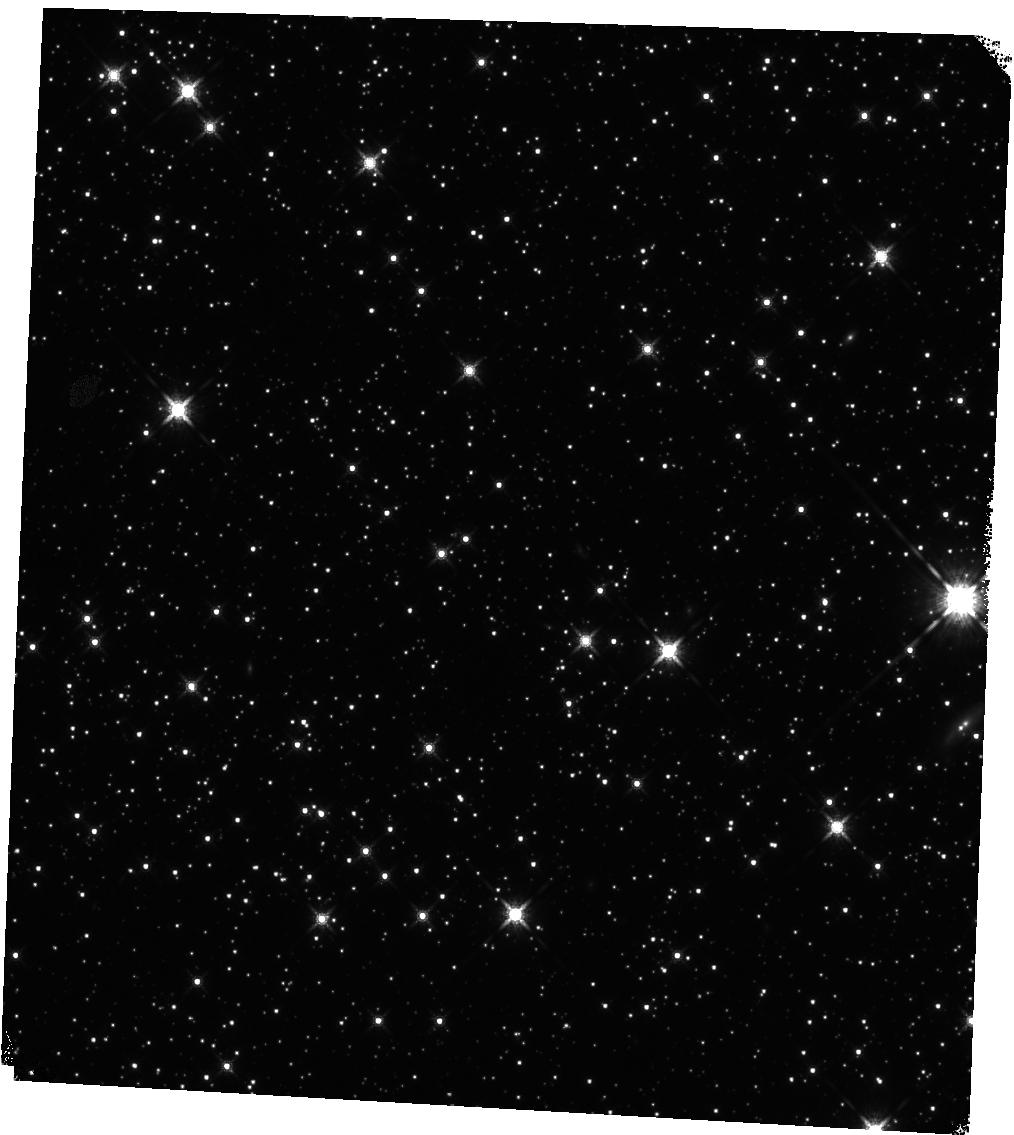
Target: GRB221009A
Instrument: WFC3/IR
Filter: F160W
Exposure: 12 min
Observation ID: hst_17264_07_wfc3_ir_f160w_if2n07

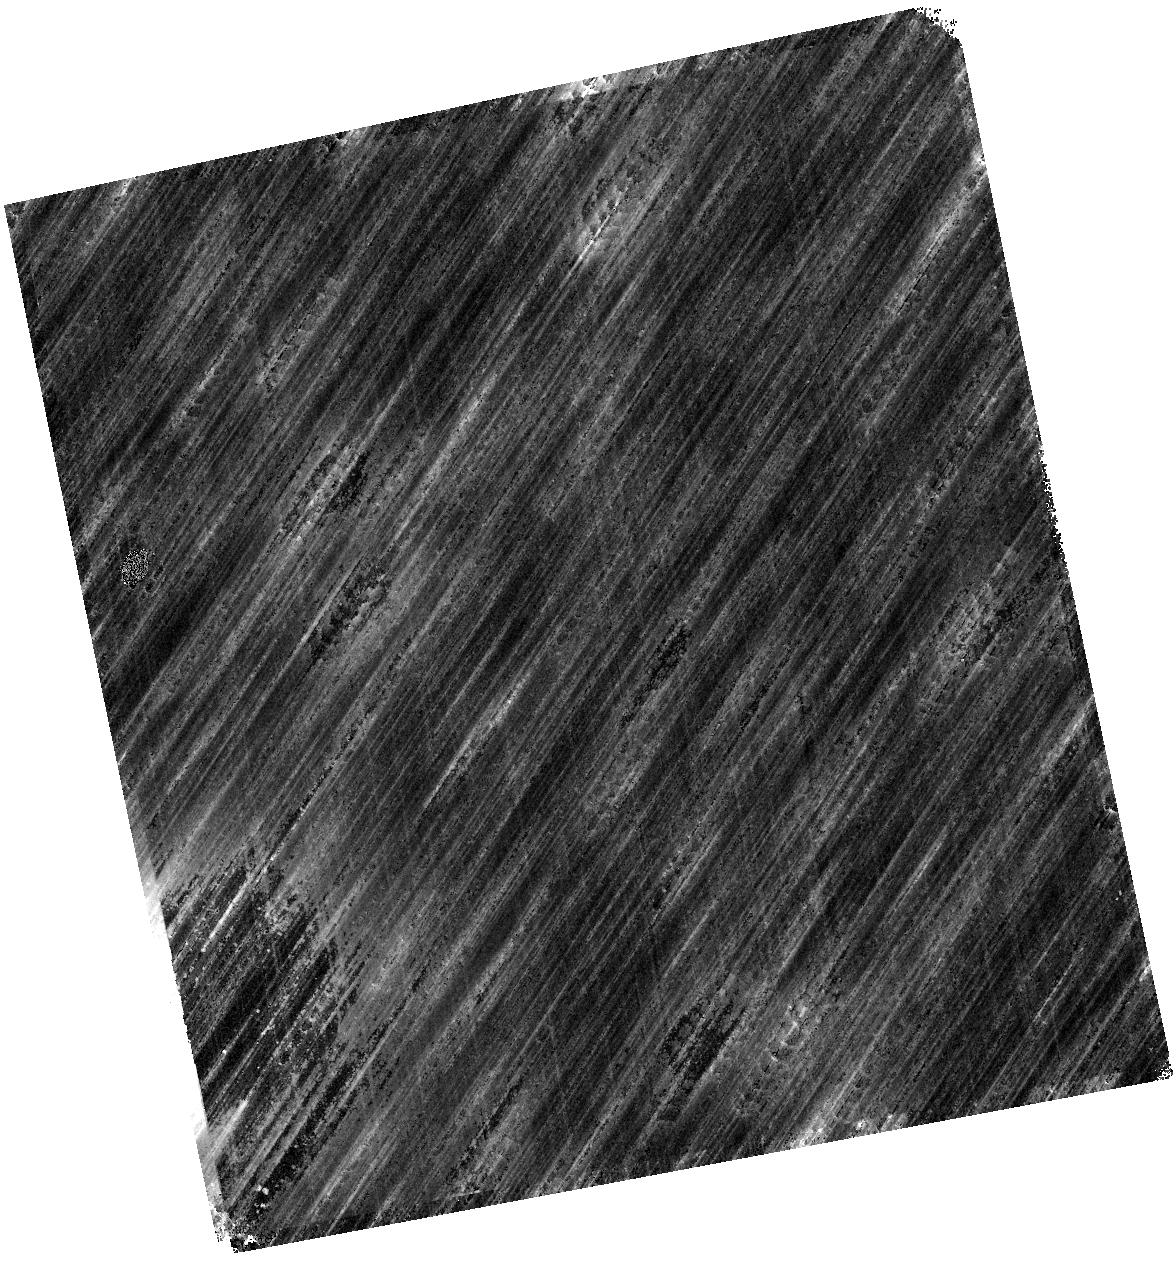
Target: GRB221009A
Instrument: WFC3/IR
Filter: F125W
Exposure: 13 min
Observation ID: hst_17264_04_wfc3_ir_f125w_if2n04

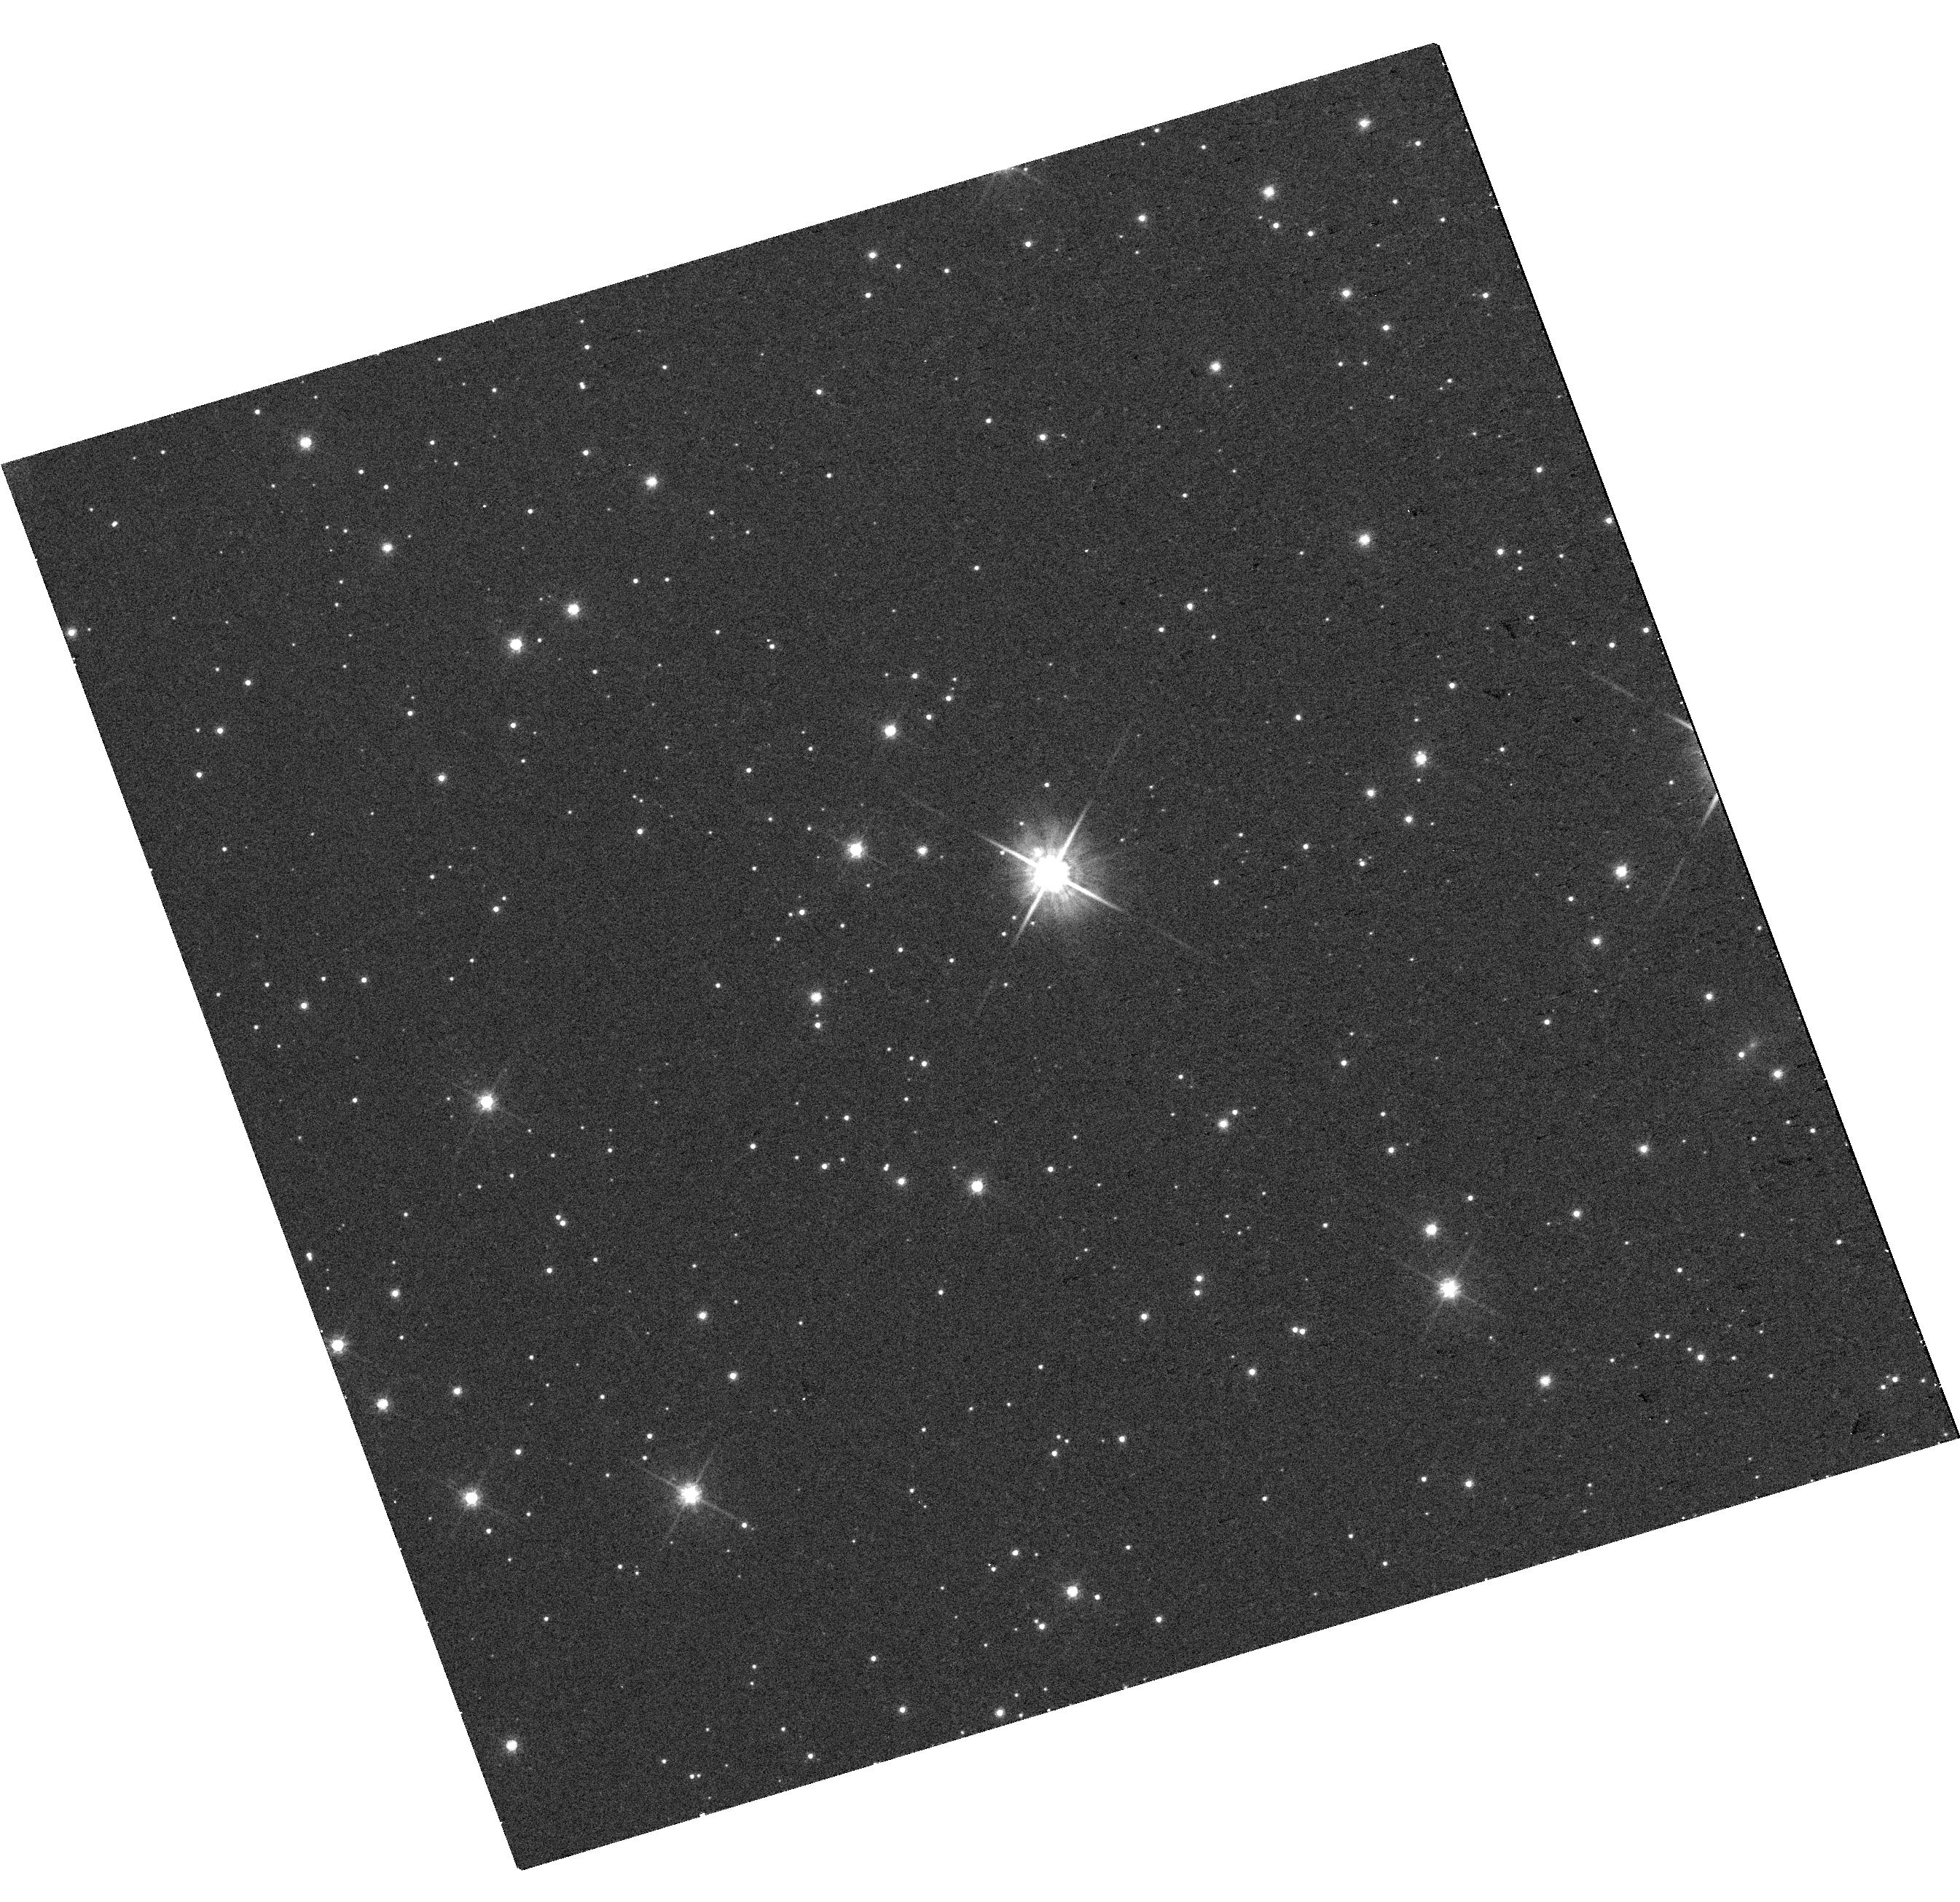
Target: GRB221009A
Instrument: WFC3/UVIS
Filter: F625W
Exposure: 16 min
Observation ID: hst_17264_01_wfc3_uvis_f625w_if2n01

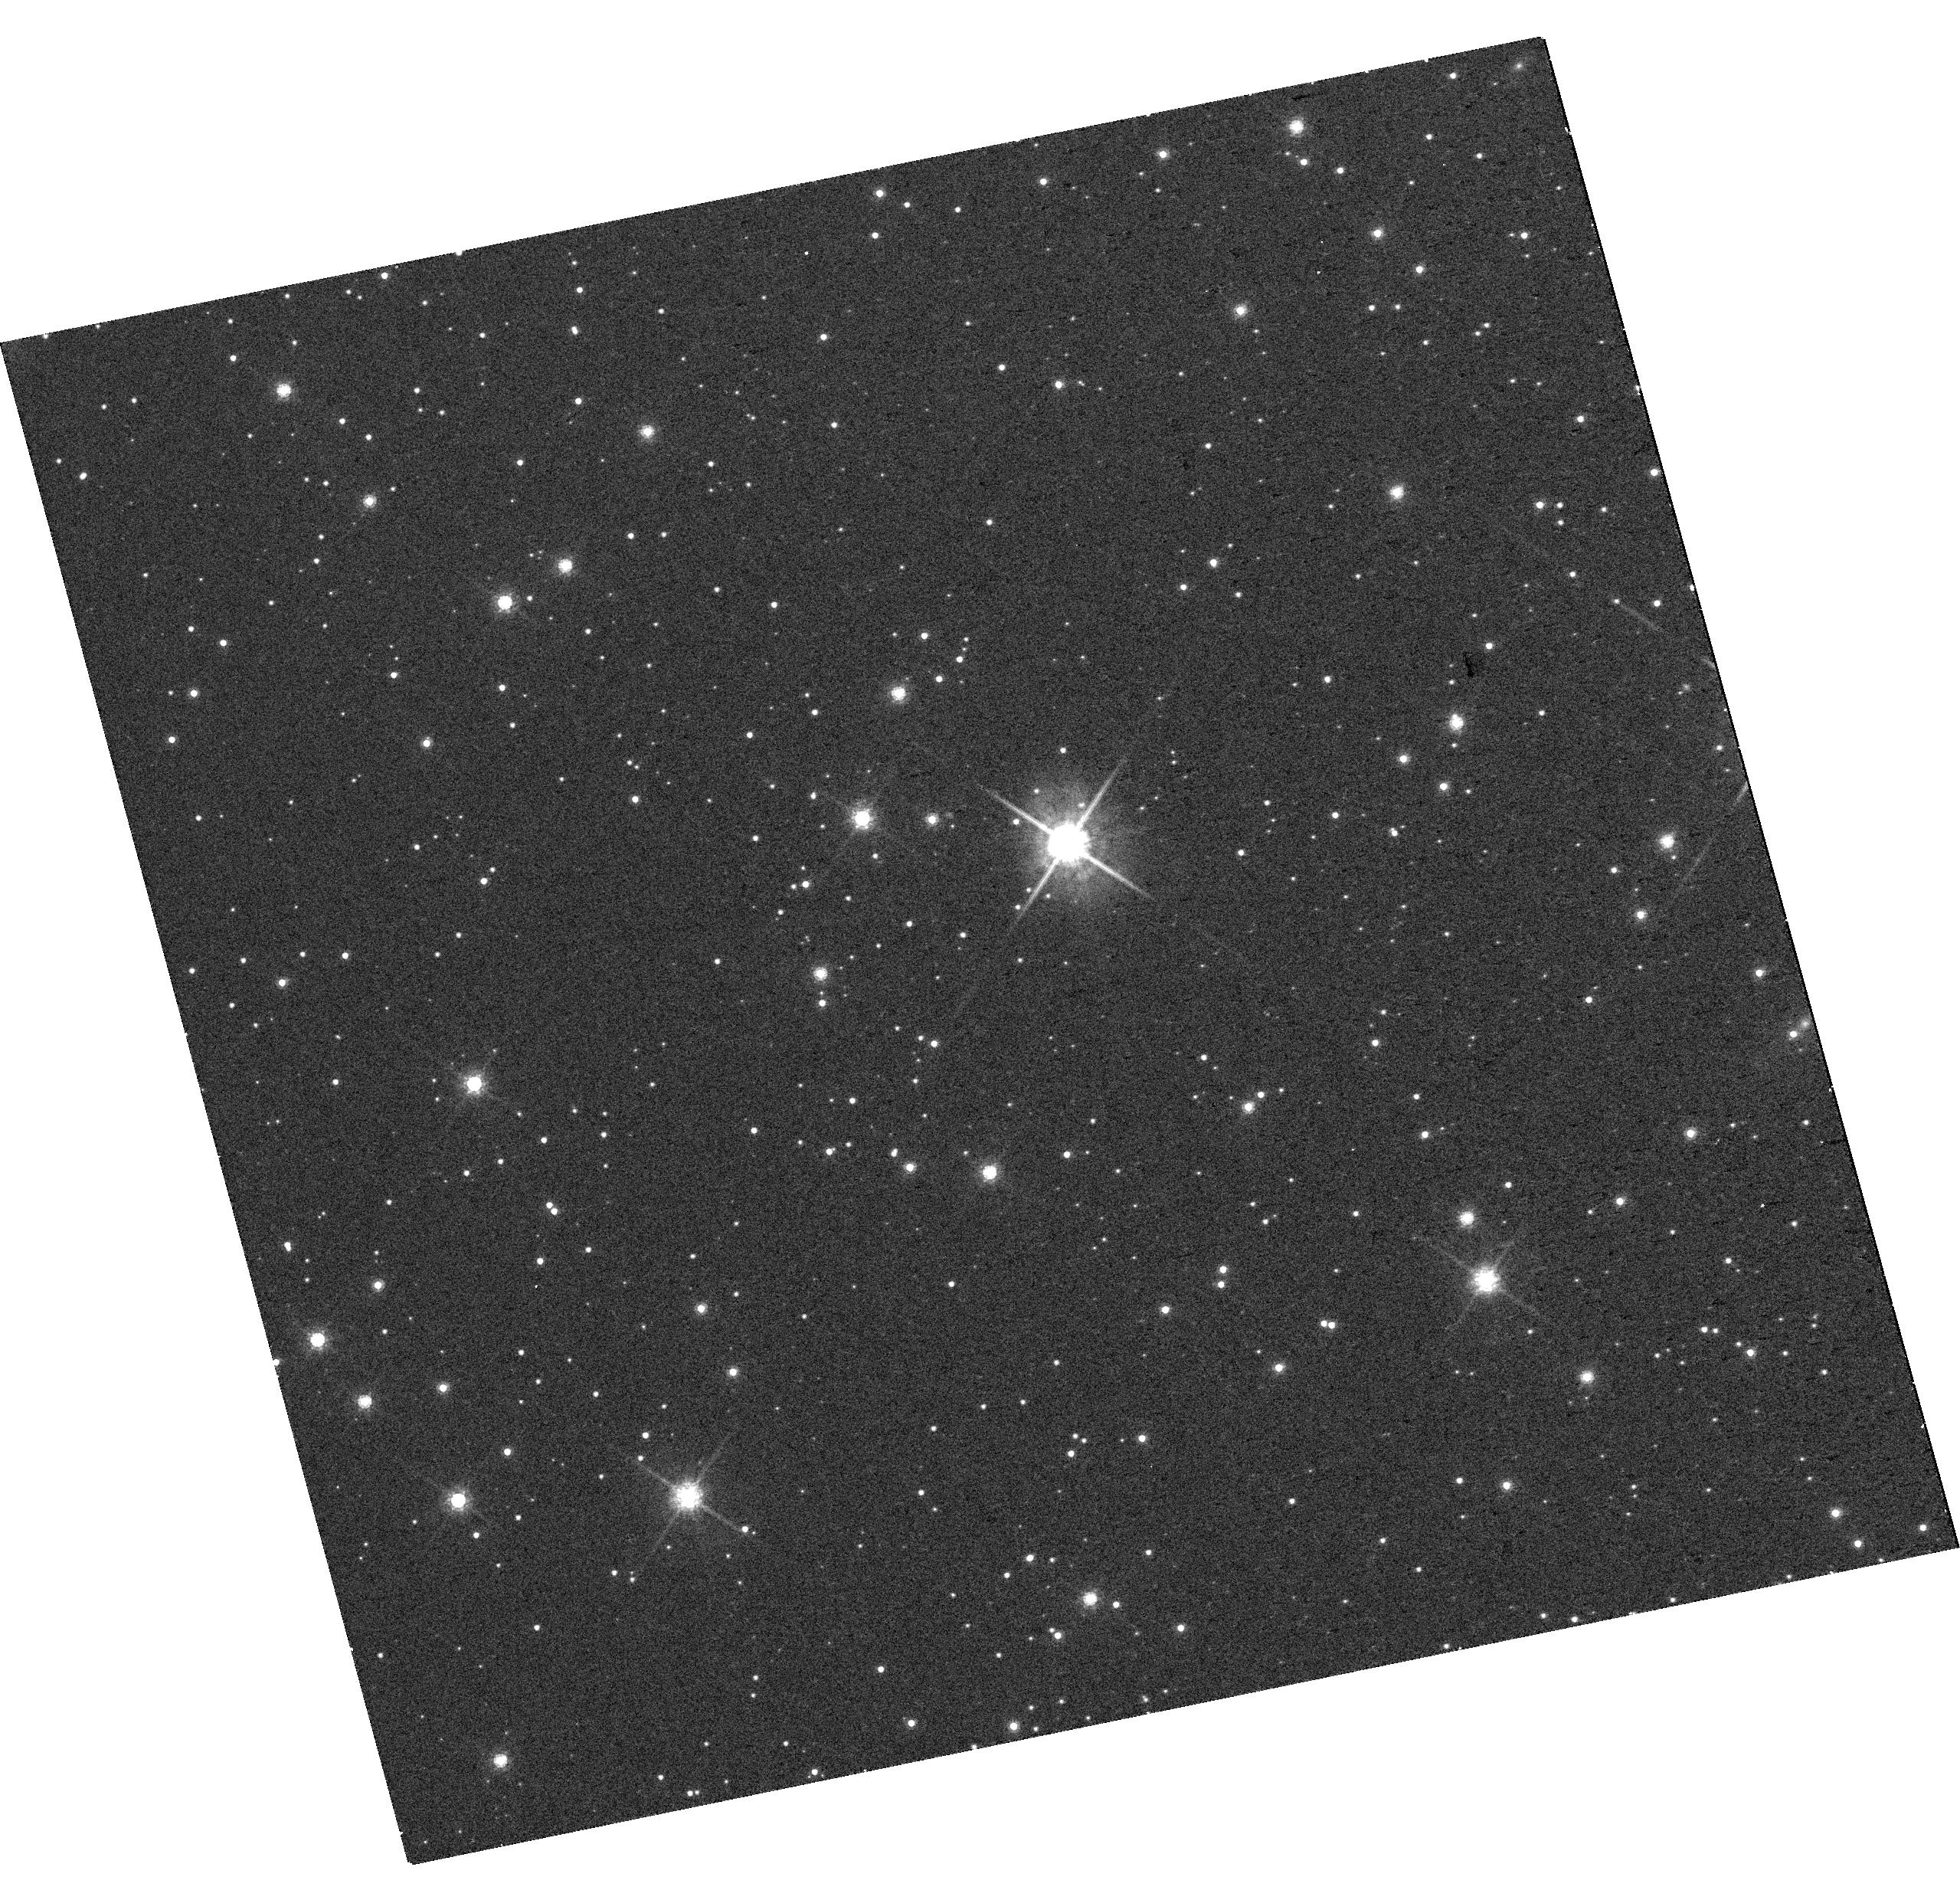
Target: GRB221009A
Instrument: WFC3/UVIS
Filter: F775W
Exposure: 12 min
Observation ID: hst_17264_03_wfc3_uvis_f775w_if2n03

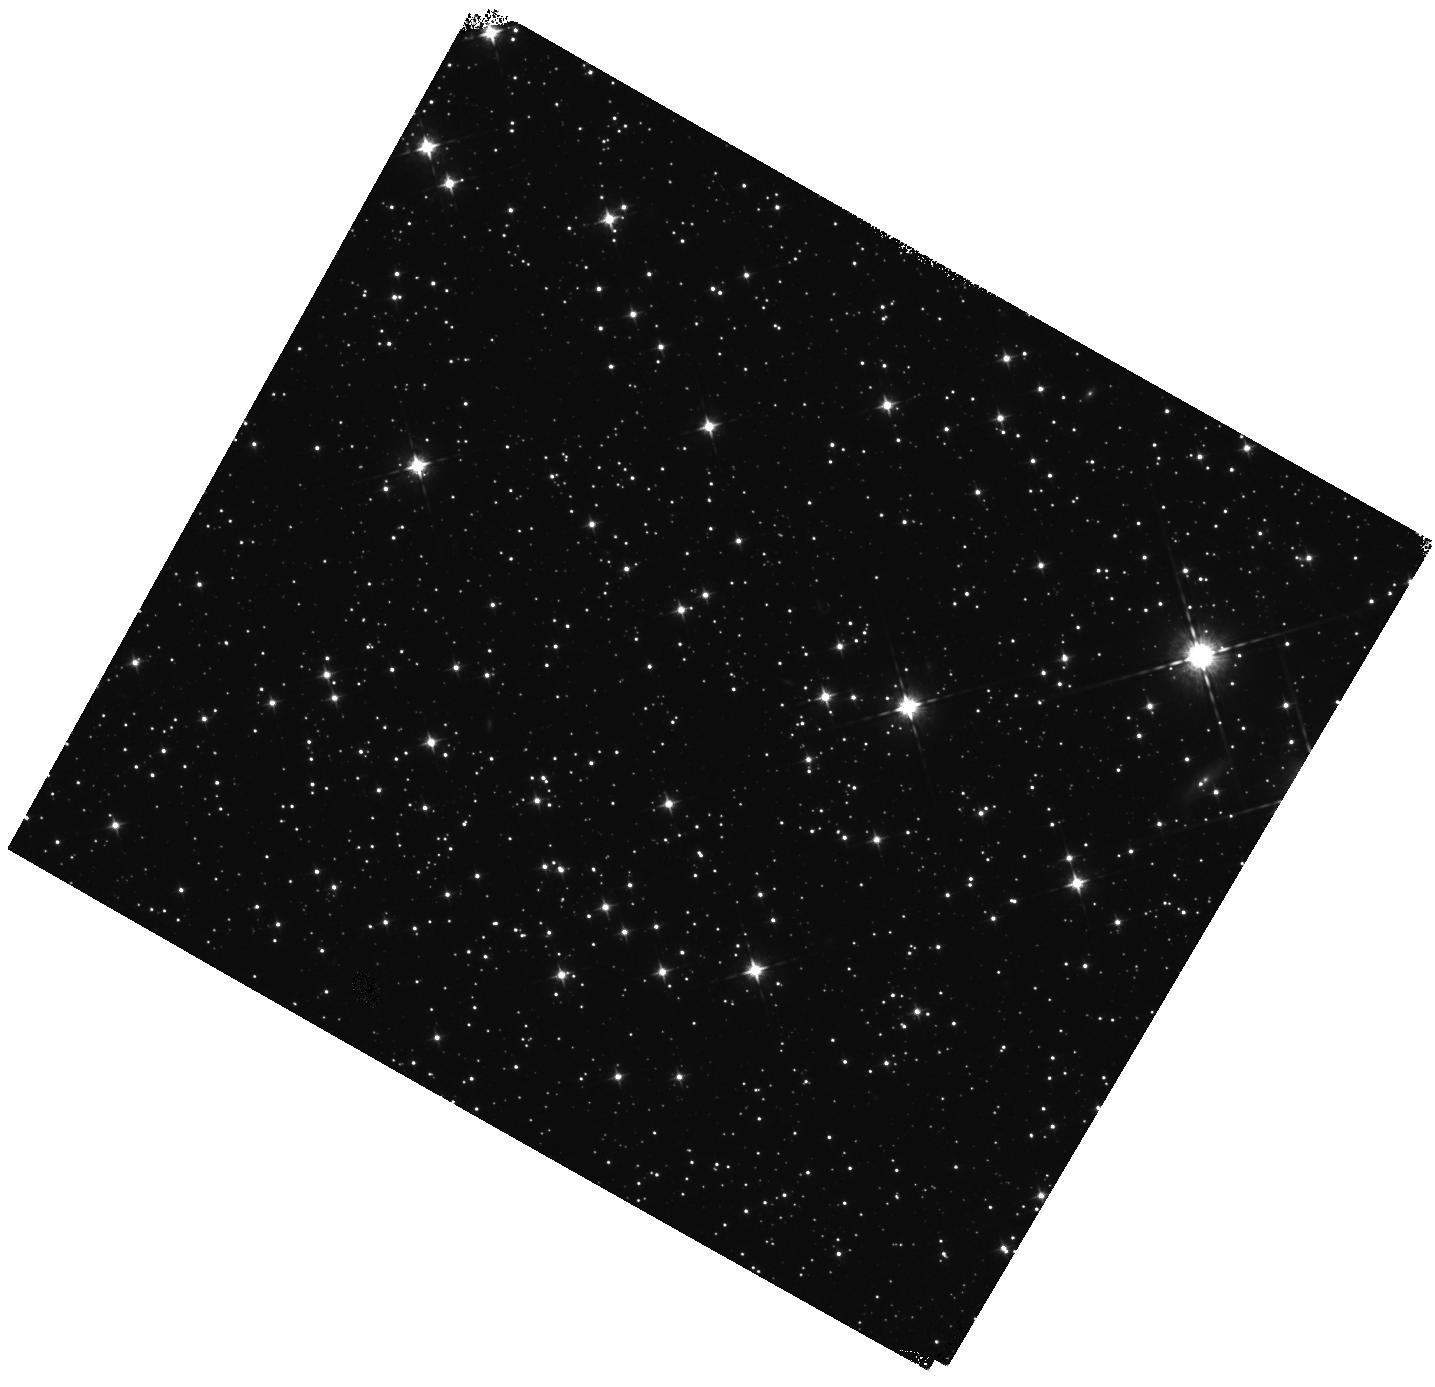
Target: GRB221009A
Instrument: WFC3/IR
Filter: F098M
Exposure: 15 min
Observation ID: hst_17264_08_wfc3_ir_f098m_if2n08

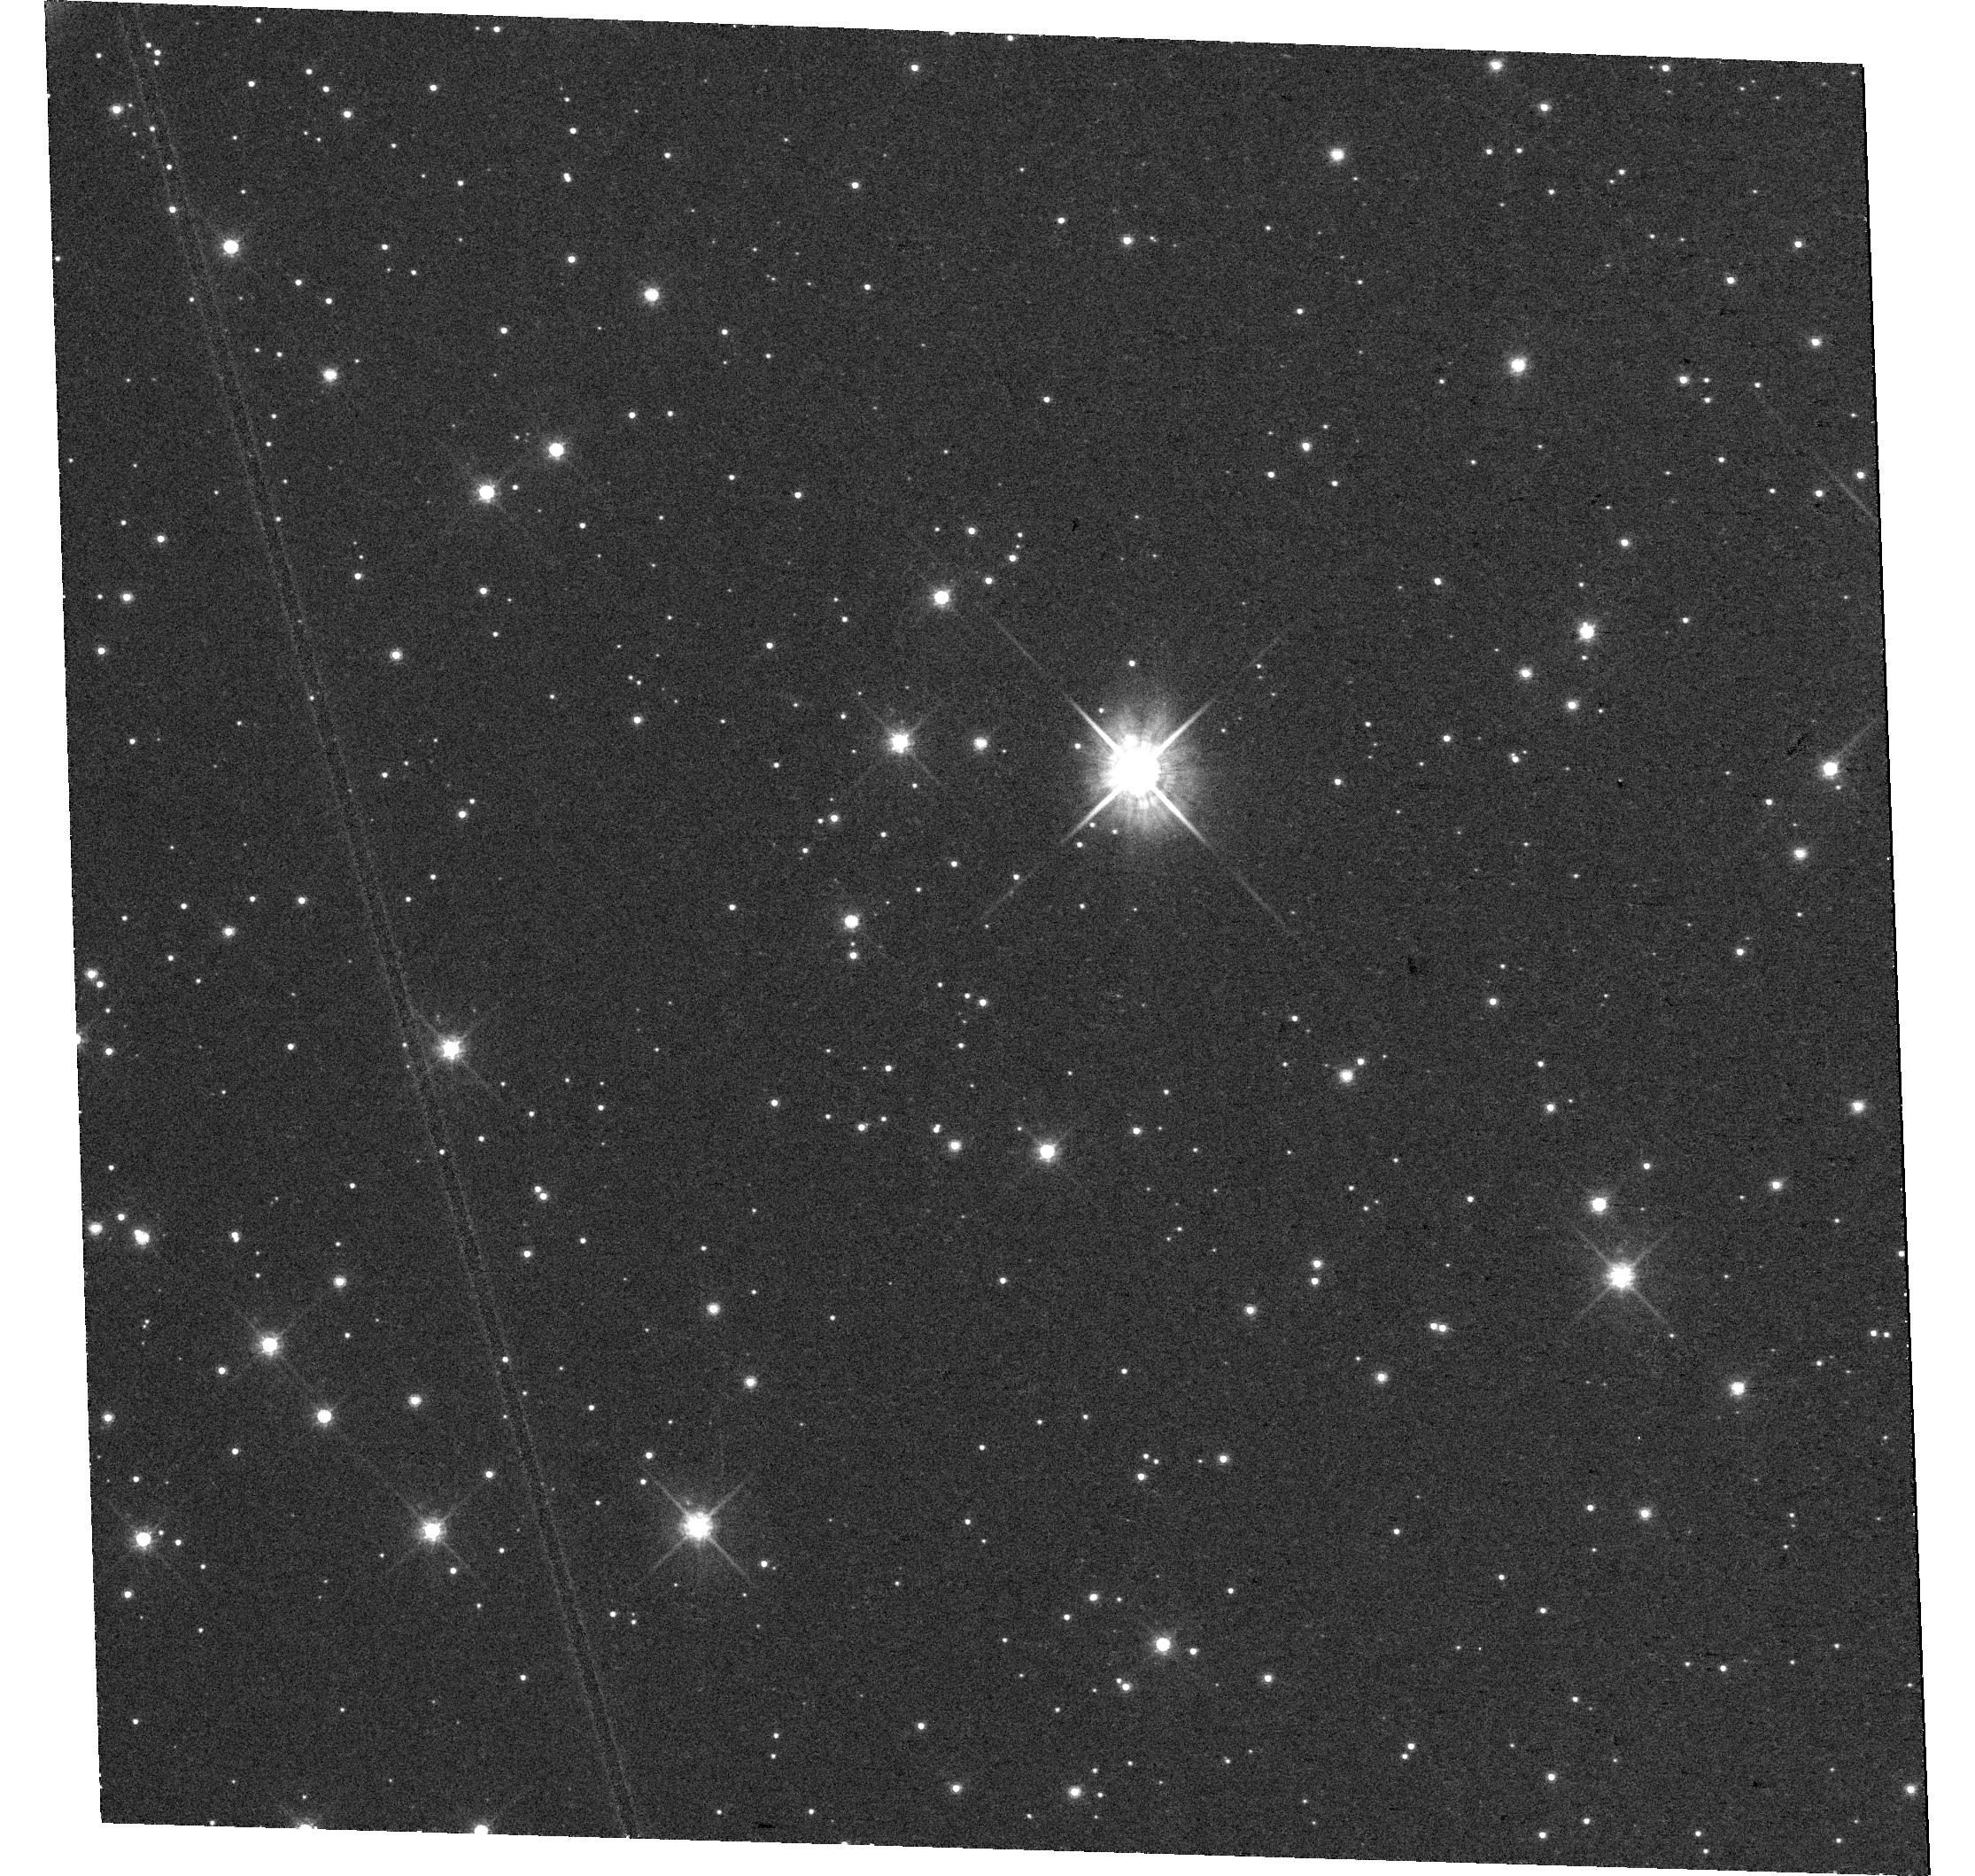
Target: GRB221009A
Instrument: WFC3/UVIS
Filter: F625W
Exposure: 30 min
Observation ID: hst_17264_06_wfc3_uvis_f625w_if2n06

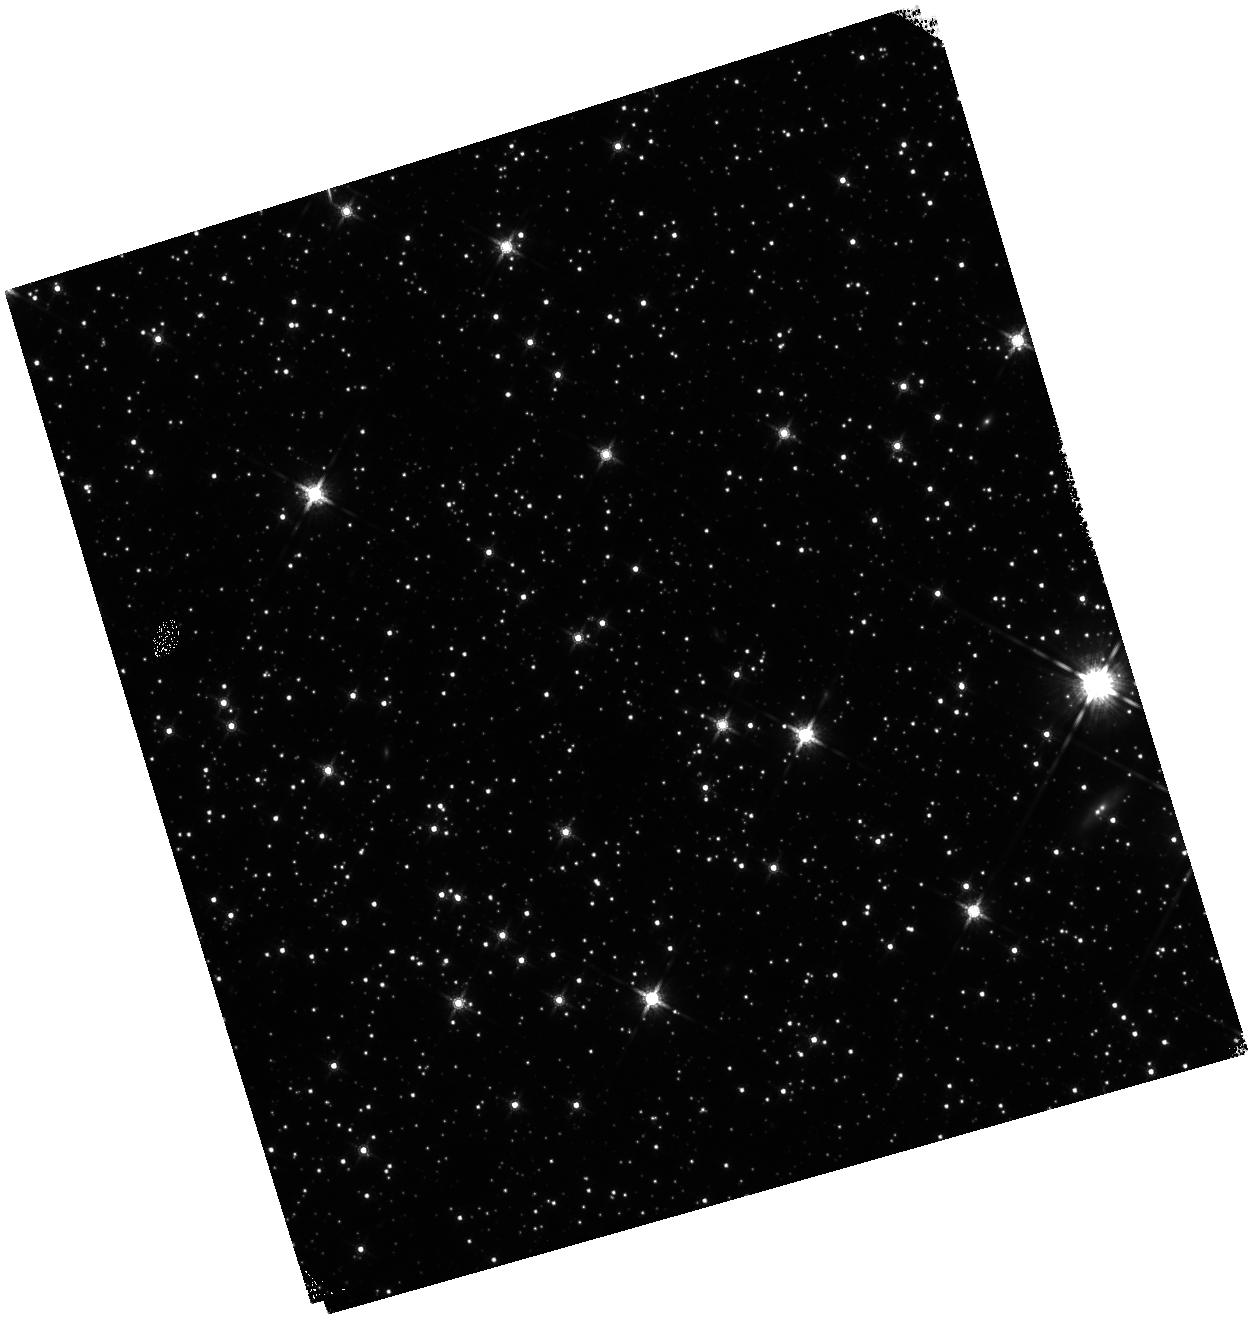
Target: GRB221009A
Instrument: WFC3/IR
Filter: F160W
Exposure: 13 min
Observation ID: hst_17264_02_wfc3_ir_f160w_if2n02

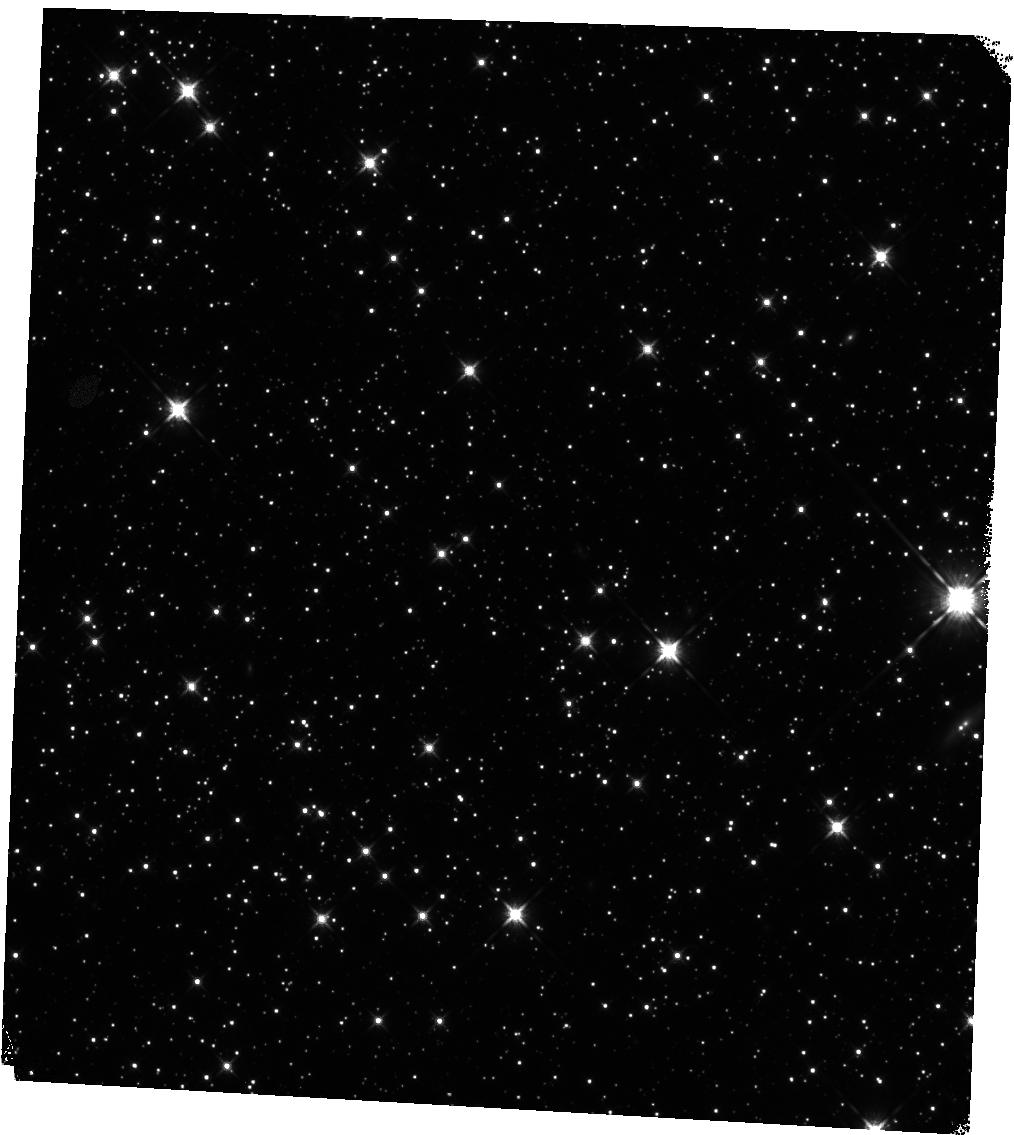
Target: GRB221009A
Instrument: WFC3/IR
Filter: F125W
Exposure: 12 min
Observation ID: hst_17264_07_wfc3_ir_f125w_if2n07

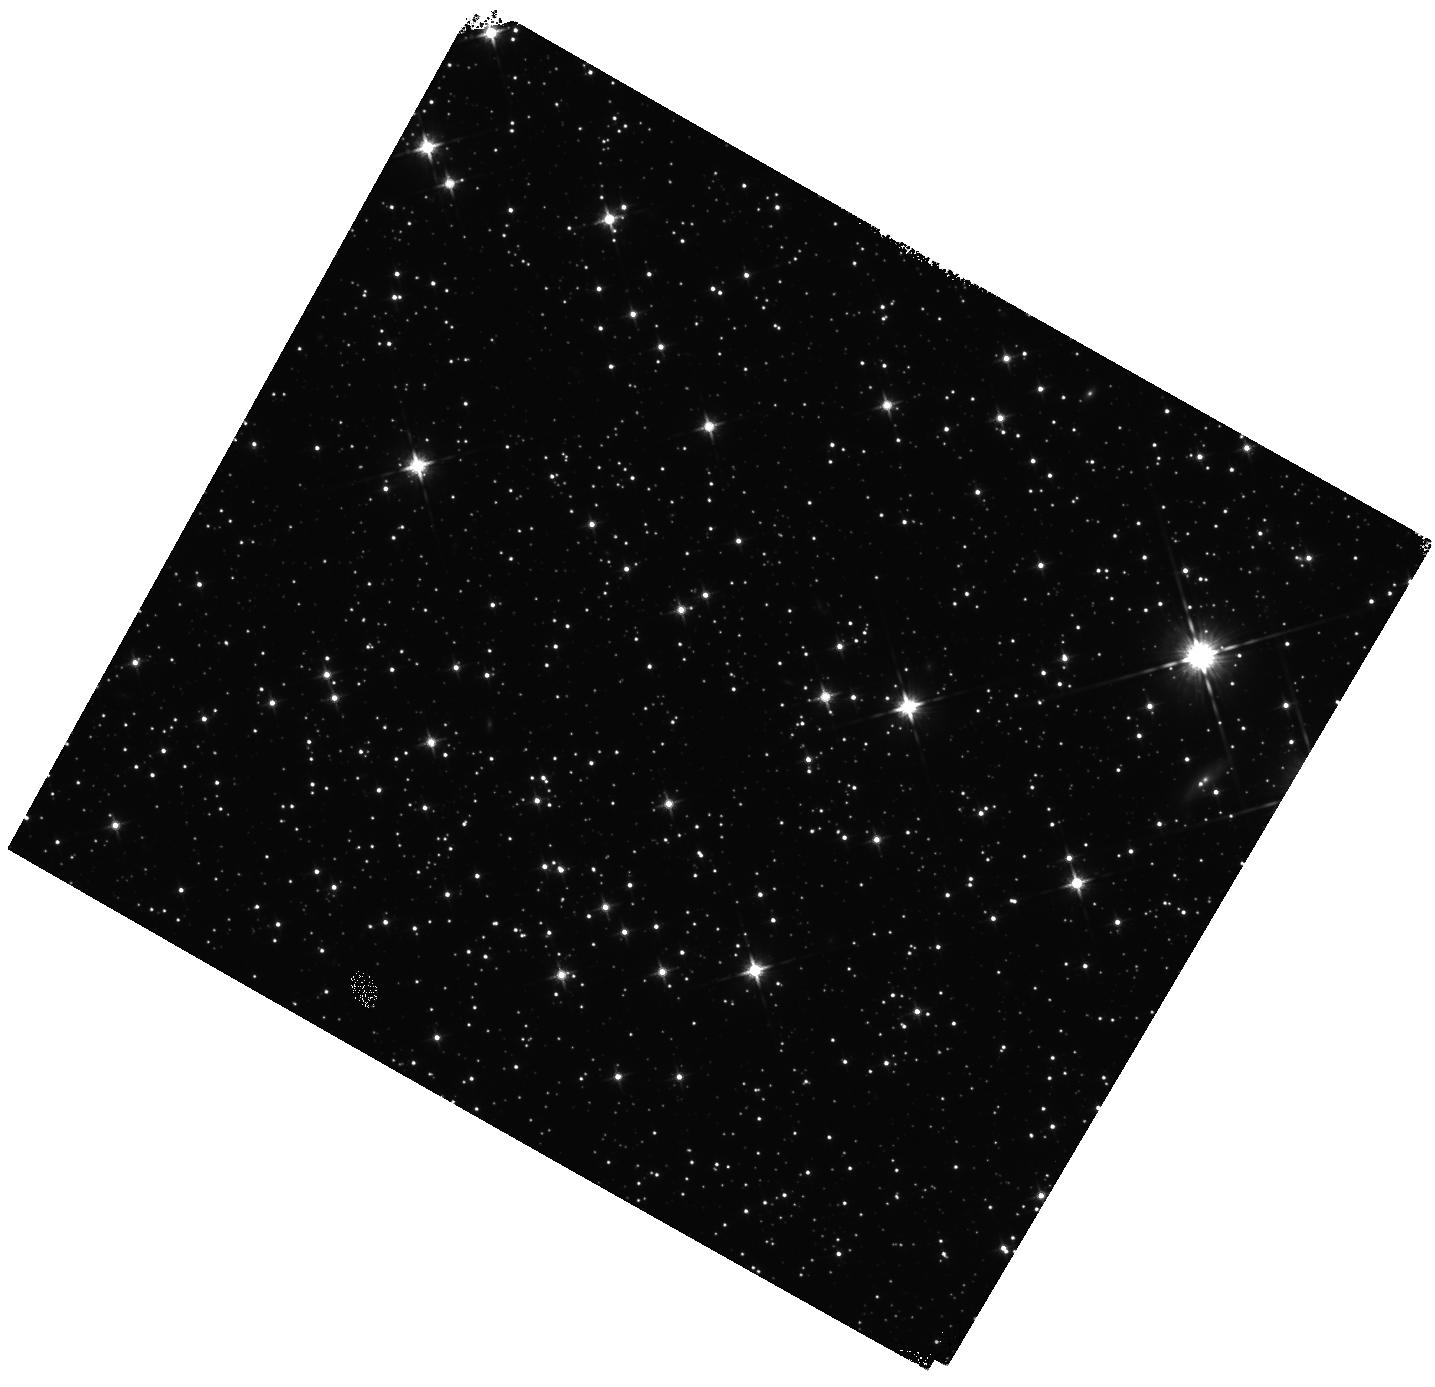
Target: GRB221009A
Instrument: WFC3/IR
Filter: F125W
Exposure: 13 min
Observation ID: hst_17264_08_wfc3_ir_f125w_if2n08

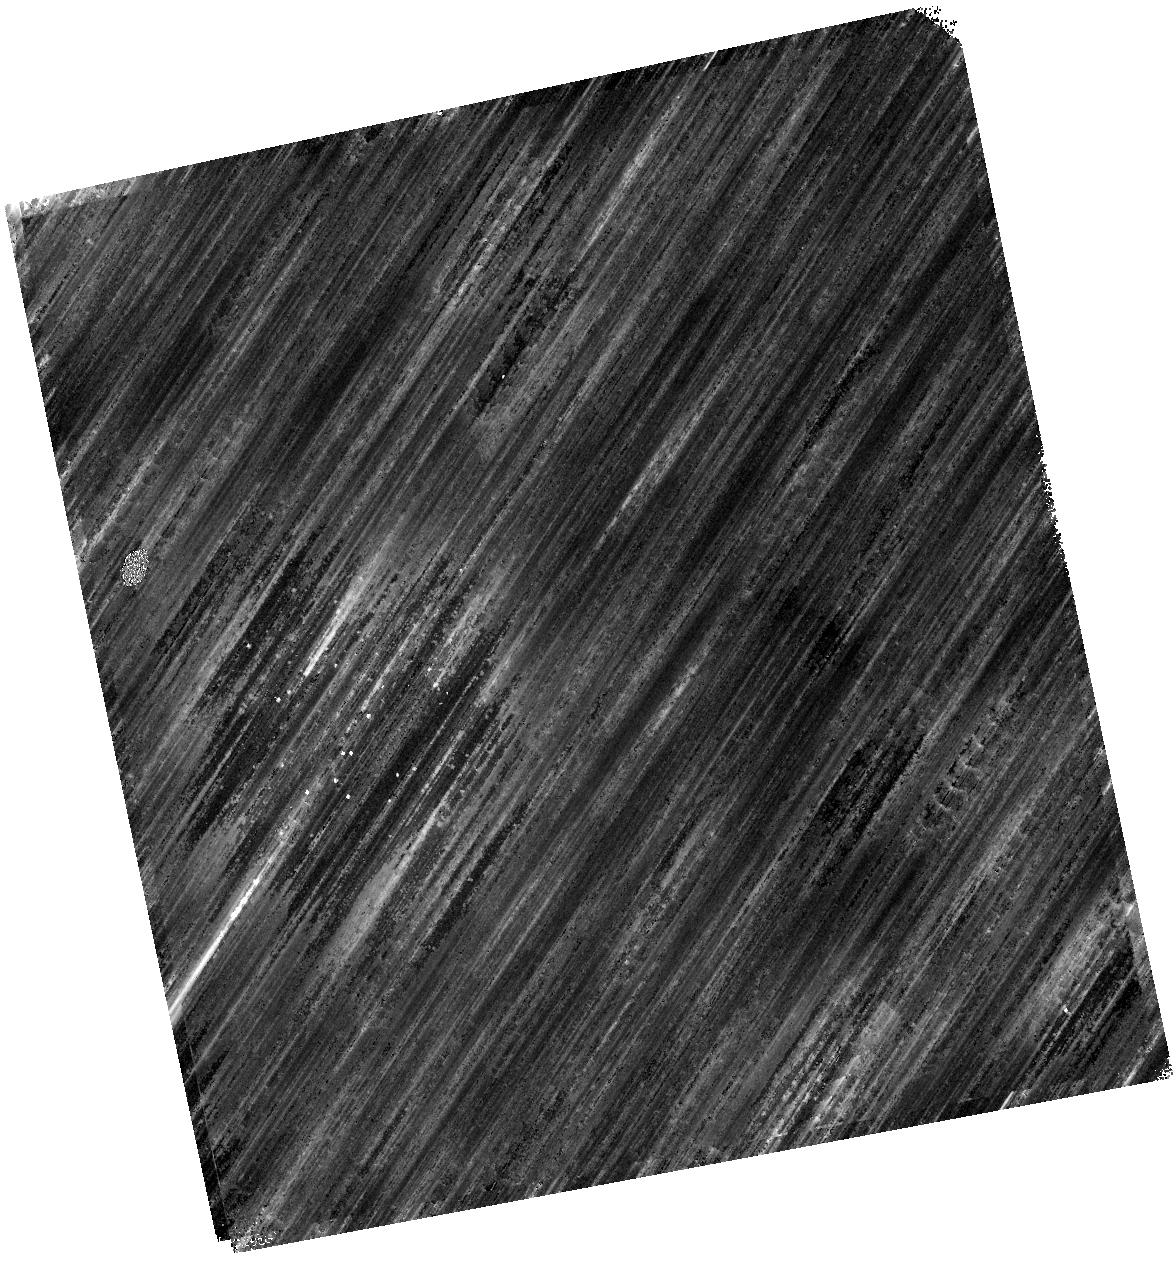
Target: GRB221009A
Instrument: WFC3/IR
Filter: F160W
Exposure: 13 min
Observation ID: hst_17264_04_wfc3_ir_f160w_if2n04

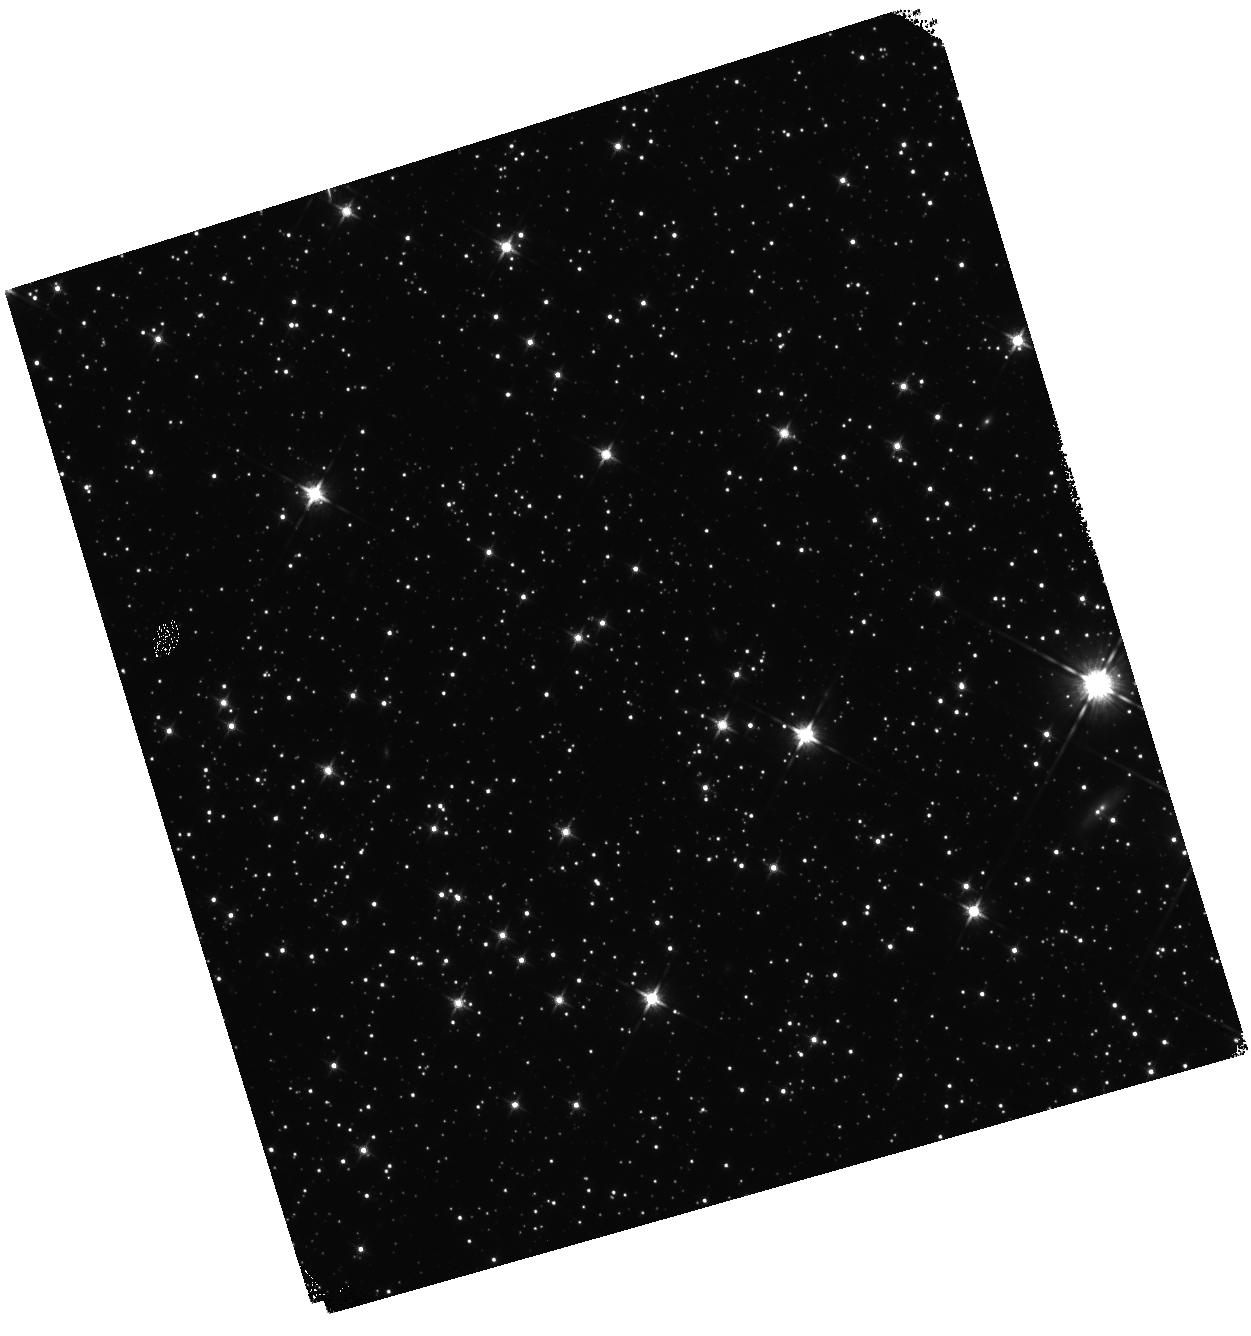
Target: GRB221009A
Instrument: WFC3/IR
Filter: F125W
Exposure: 13 min
Observation ID: hst_17264_02_wfc3_ir_f125w_if2n02

Unique opportunities from the brightest gamma-ray burst of all time (PI: Levan, Andrew James)

The exceptional gamma-ray burst GRB 221009A is the brightest GRB ever observed by almost two orders of magnitude, and rate estimates suggest it is a once per millenium event. It is now the subject of an intensive series of multi-wavelength observations with detections of individual photons with tens to hundreds of TeV to low frequency radio, including approved NIR spectroscopy from JWST. Remarkably, it is also a relatively nearby event with a redshift of only z=0.15. The worldwide follow-up is building what will become a legacy data set for the field. The collapsars accompanying such lumonous bursts have been proposed as a source of r-process heavy elements, and this case offers the best opportunity for the foreseeable future to test this hypothesis. We propose here non-disruptive HST ToO imaging observations at mid- to late-times post burst, sampling the spectral energy distribution evolution, in order to characterise the accompanying SN, compare its properties to those of more ordinary GRBs, and crucially to seek the signature of r-process nucleosynthesis, expected to produce NIR excess starting after the SN peak, that is 3-6 weeks after the GRB. These data will also pinpoint the burst position on its host, allowing future studies of the GRB progenitor environment. HST data are essential because of the target faintness and crucially because it will not be observable from ground (nor JWST) on the critical epochs requested here.